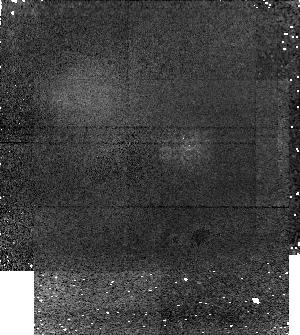
Target: 2003EL61
Instrument: NICMOS/NIC1
Filter: F160W
Exposure: 27 min
Observation ID: na2017020

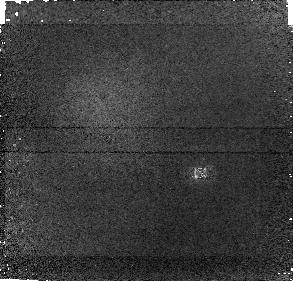
Target: ORCUS
Instrument: NICMOS/NIC1
Filter: F160W
Exposure: 27 min
Observation ID: na2018020

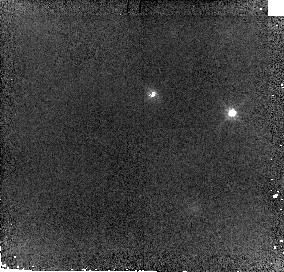
Target: ERIS
Instrument: NICMOS/NIC2
Filter: F110W
Exposure: 12 min
Observation ID: na2016010

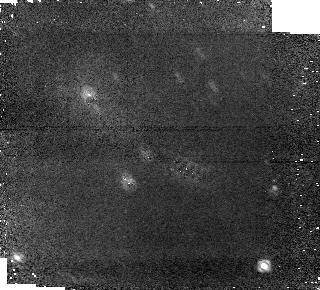
Target: QUAOAR
Instrument: NICMOS/NIC1
Filter: F160W
Exposure: 27 min
Observation ID: na2007020

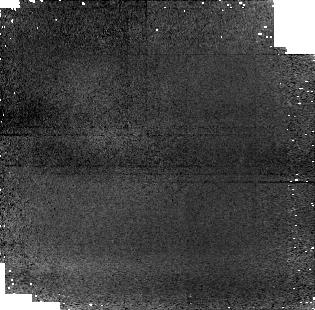
Target: 2003AZ84
Instrument: NICMOS/NIC1
Filter: F110W
Exposure: 12 min
Observation ID: na2012010

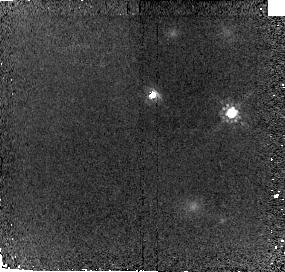
Target: ERIS
Instrument: NICMOS/NIC2
Filter: F160W
Exposure: 27 min
Observation ID: na2016020

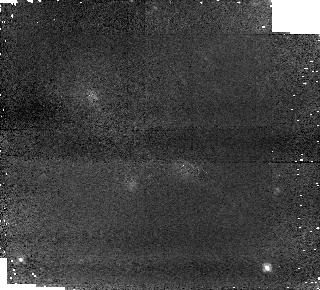
Target: QUAOAR
Instrument: NICMOS/NIC1
Filter: F110W
Exposure: 12 min
Observation ID: na2007010

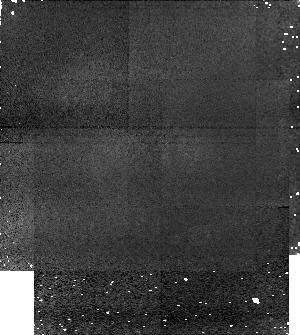
Target: 2003EL61
Instrument: NICMOS/NIC1
Filter: F110W
Exposure: 12 min
Observation ID: na2017010

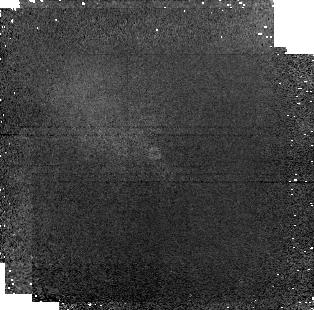
Target: 2003AZ84
Instrument: NICMOS/NIC1
Filter: F160W
Exposure: 27 min
Observation ID: na2012020

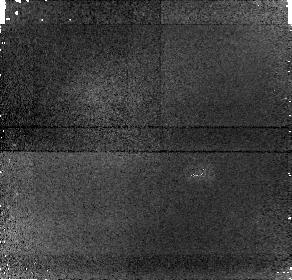
Target: ORCUS
Instrument: NICMOS/NIC1
Filter: F110W
Exposure: 12 min
Observation ID: na2018010

Collisions in the Kuiper belt (PI: Brown, Michael E)

For most of the 15 year history of observations of Kuiper belt objects, it has been speculated that impacts must have played a major role in shaping the physical and chemical characteristics of these objects, yet little direct evidence of the effects of such impacts has been seen. The past 18 months, however, have seen an explosion of major new discoveries giving some of the first insights into the influence of this critical process. From a diversity of observations we have been led to the hypotheses that: (1) satellite-forming impacts must have been common in the Kuiper belt; (2) such impacts led to significant chemical modification; and (3) the outcomes of these impacts are sufficiently predictable that we can now find and study these impact-derived systems by the chemical and physical attributes of both the satellites and the primaries. If our picture is correct, we now have in hand for the first time a set of incredibly powerful tools to study the frequency and outcome of collisions in the outer solar system. Here we propose three linked projects that would answer questions critical to the multiple prongs of our hypothesis. In these projects we will study the chemical effects of collisions through spectrophotometric observations of collisionally formed satellites and through the search for additional satellites around primaries with potential impact signatures, and we will study the physical effects of impacts through the examination of tidal evolution in proposed impact systems. The intensive HST program that we propose here will allow us to fully test our new hypotheses and will provide the ability to obtain the first extensive insights into outer solar system impact processes.